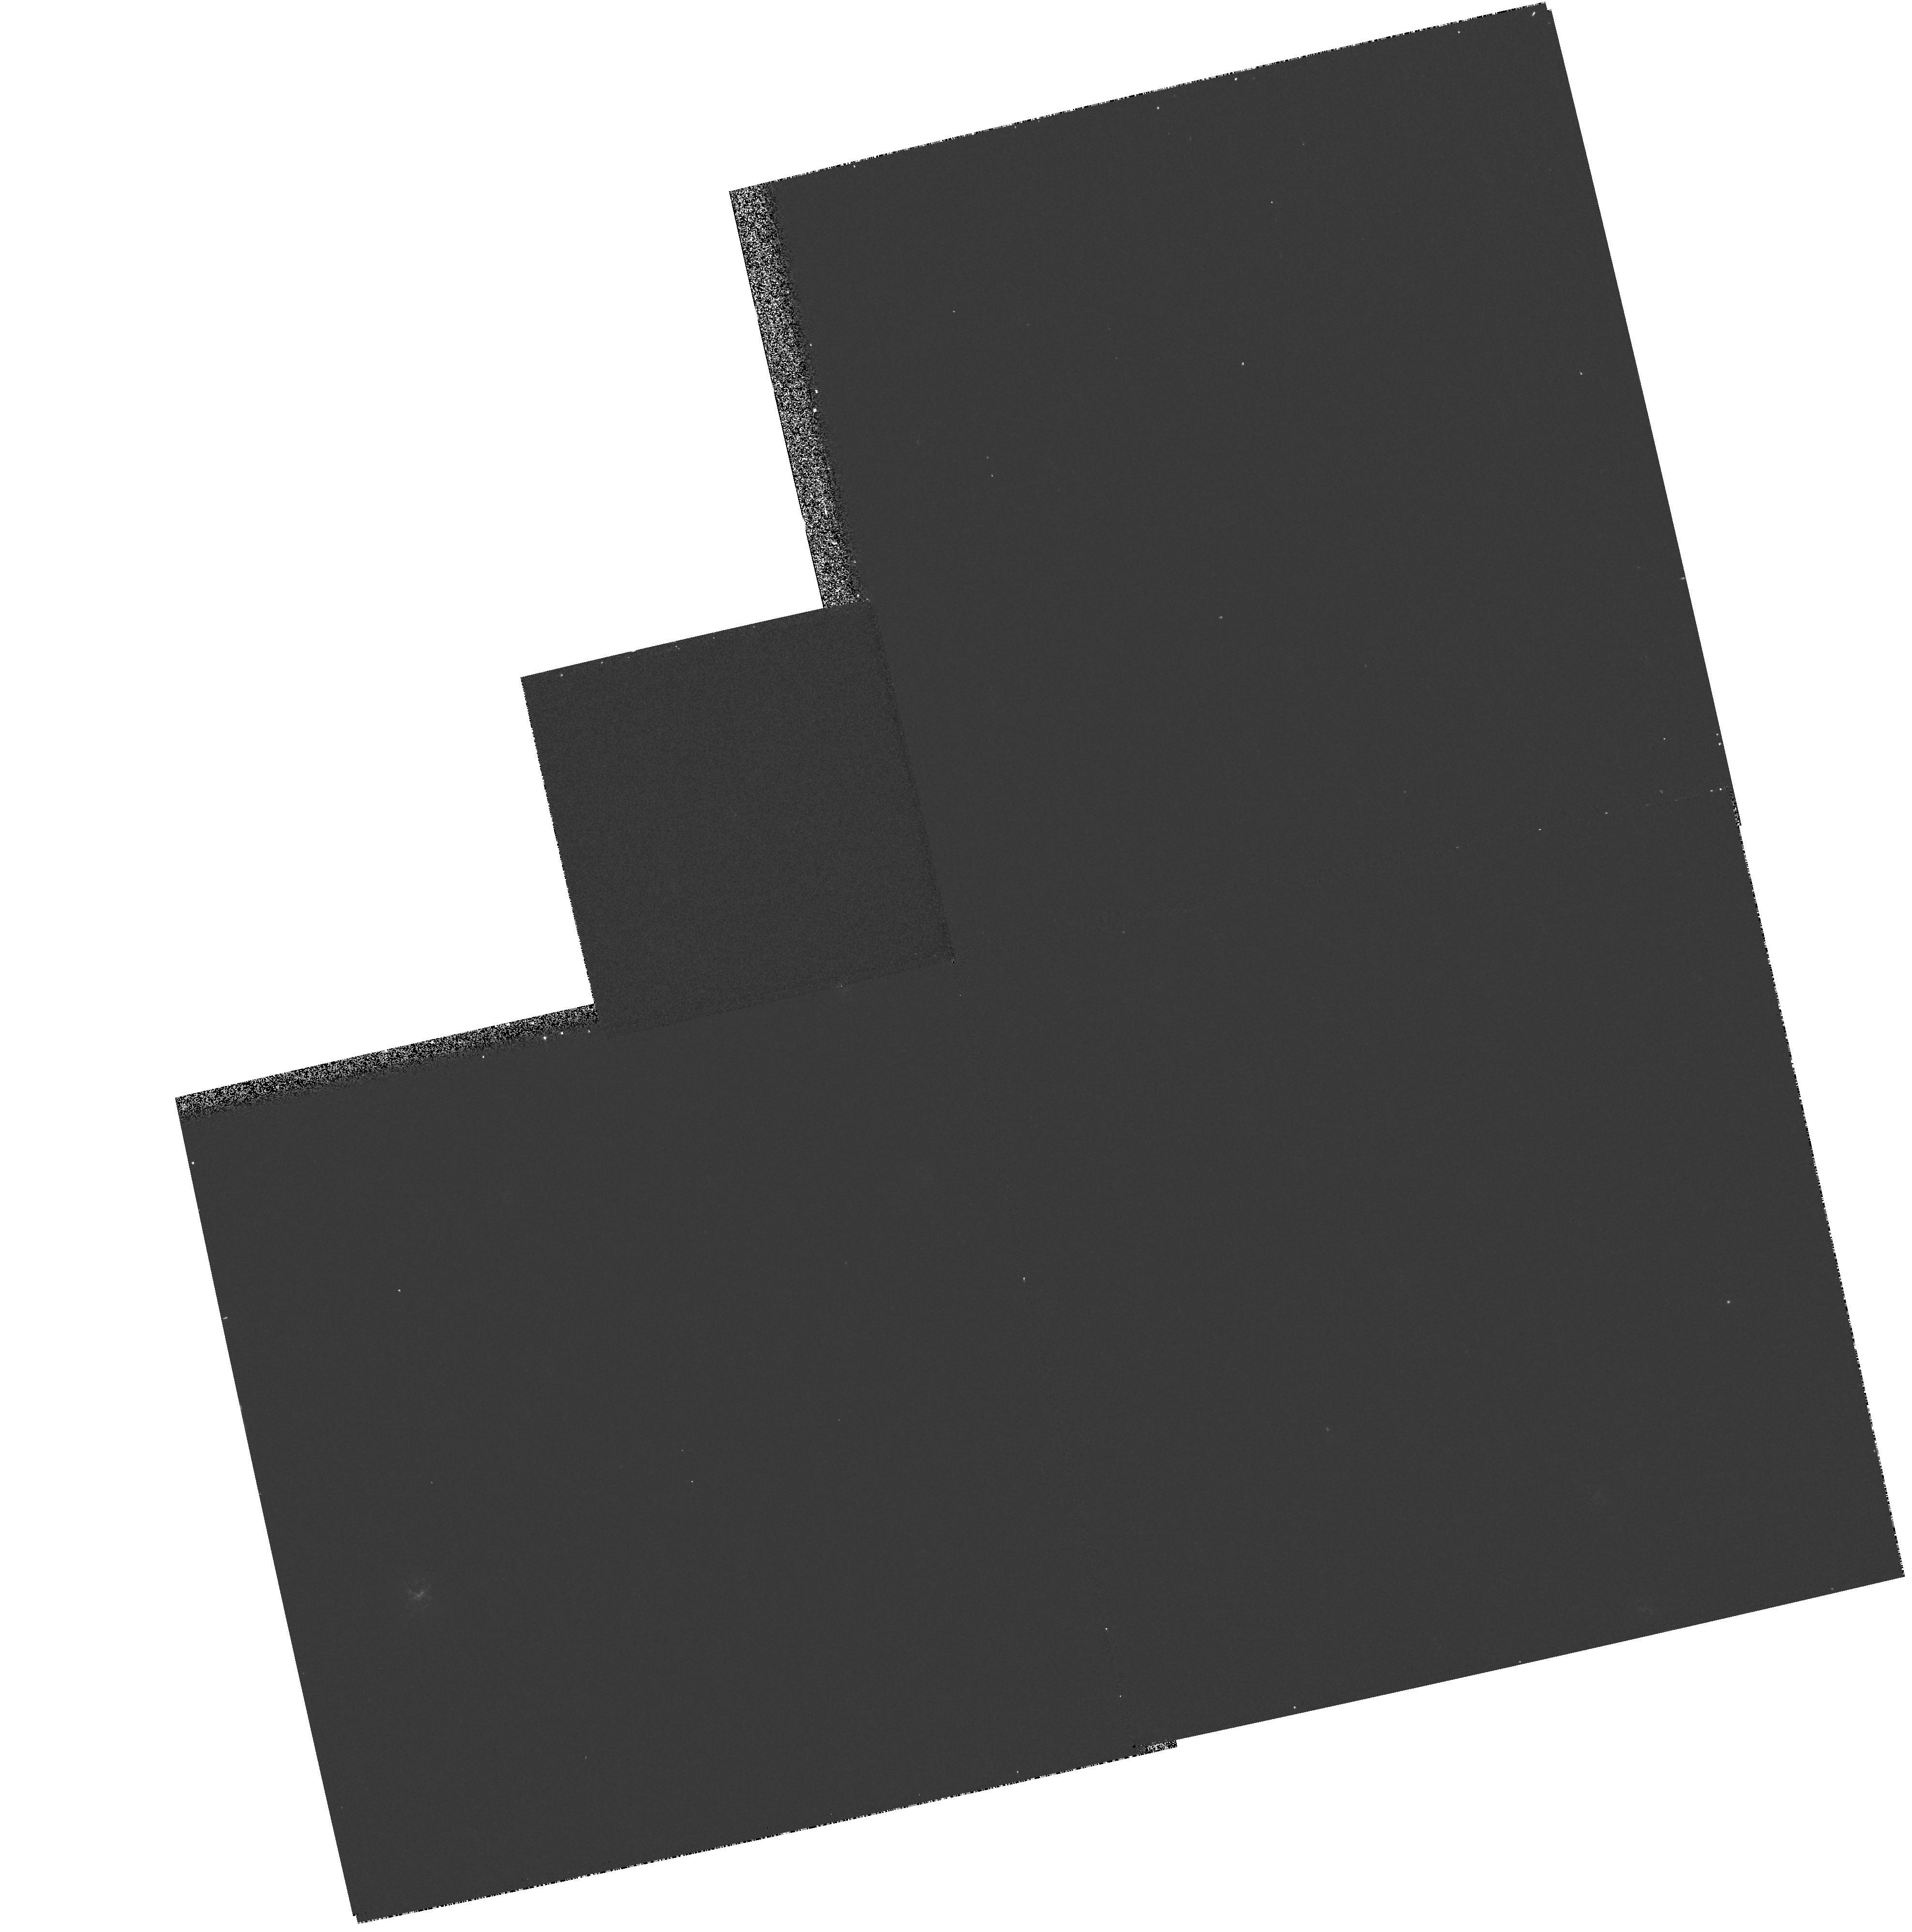
Target: V446-HER
Instrument: WFPC2/PC
Filter: F656N
Exposure: 5 min
Observation ID: hst_7386_02_wfpc2_pc_f656n_u43302

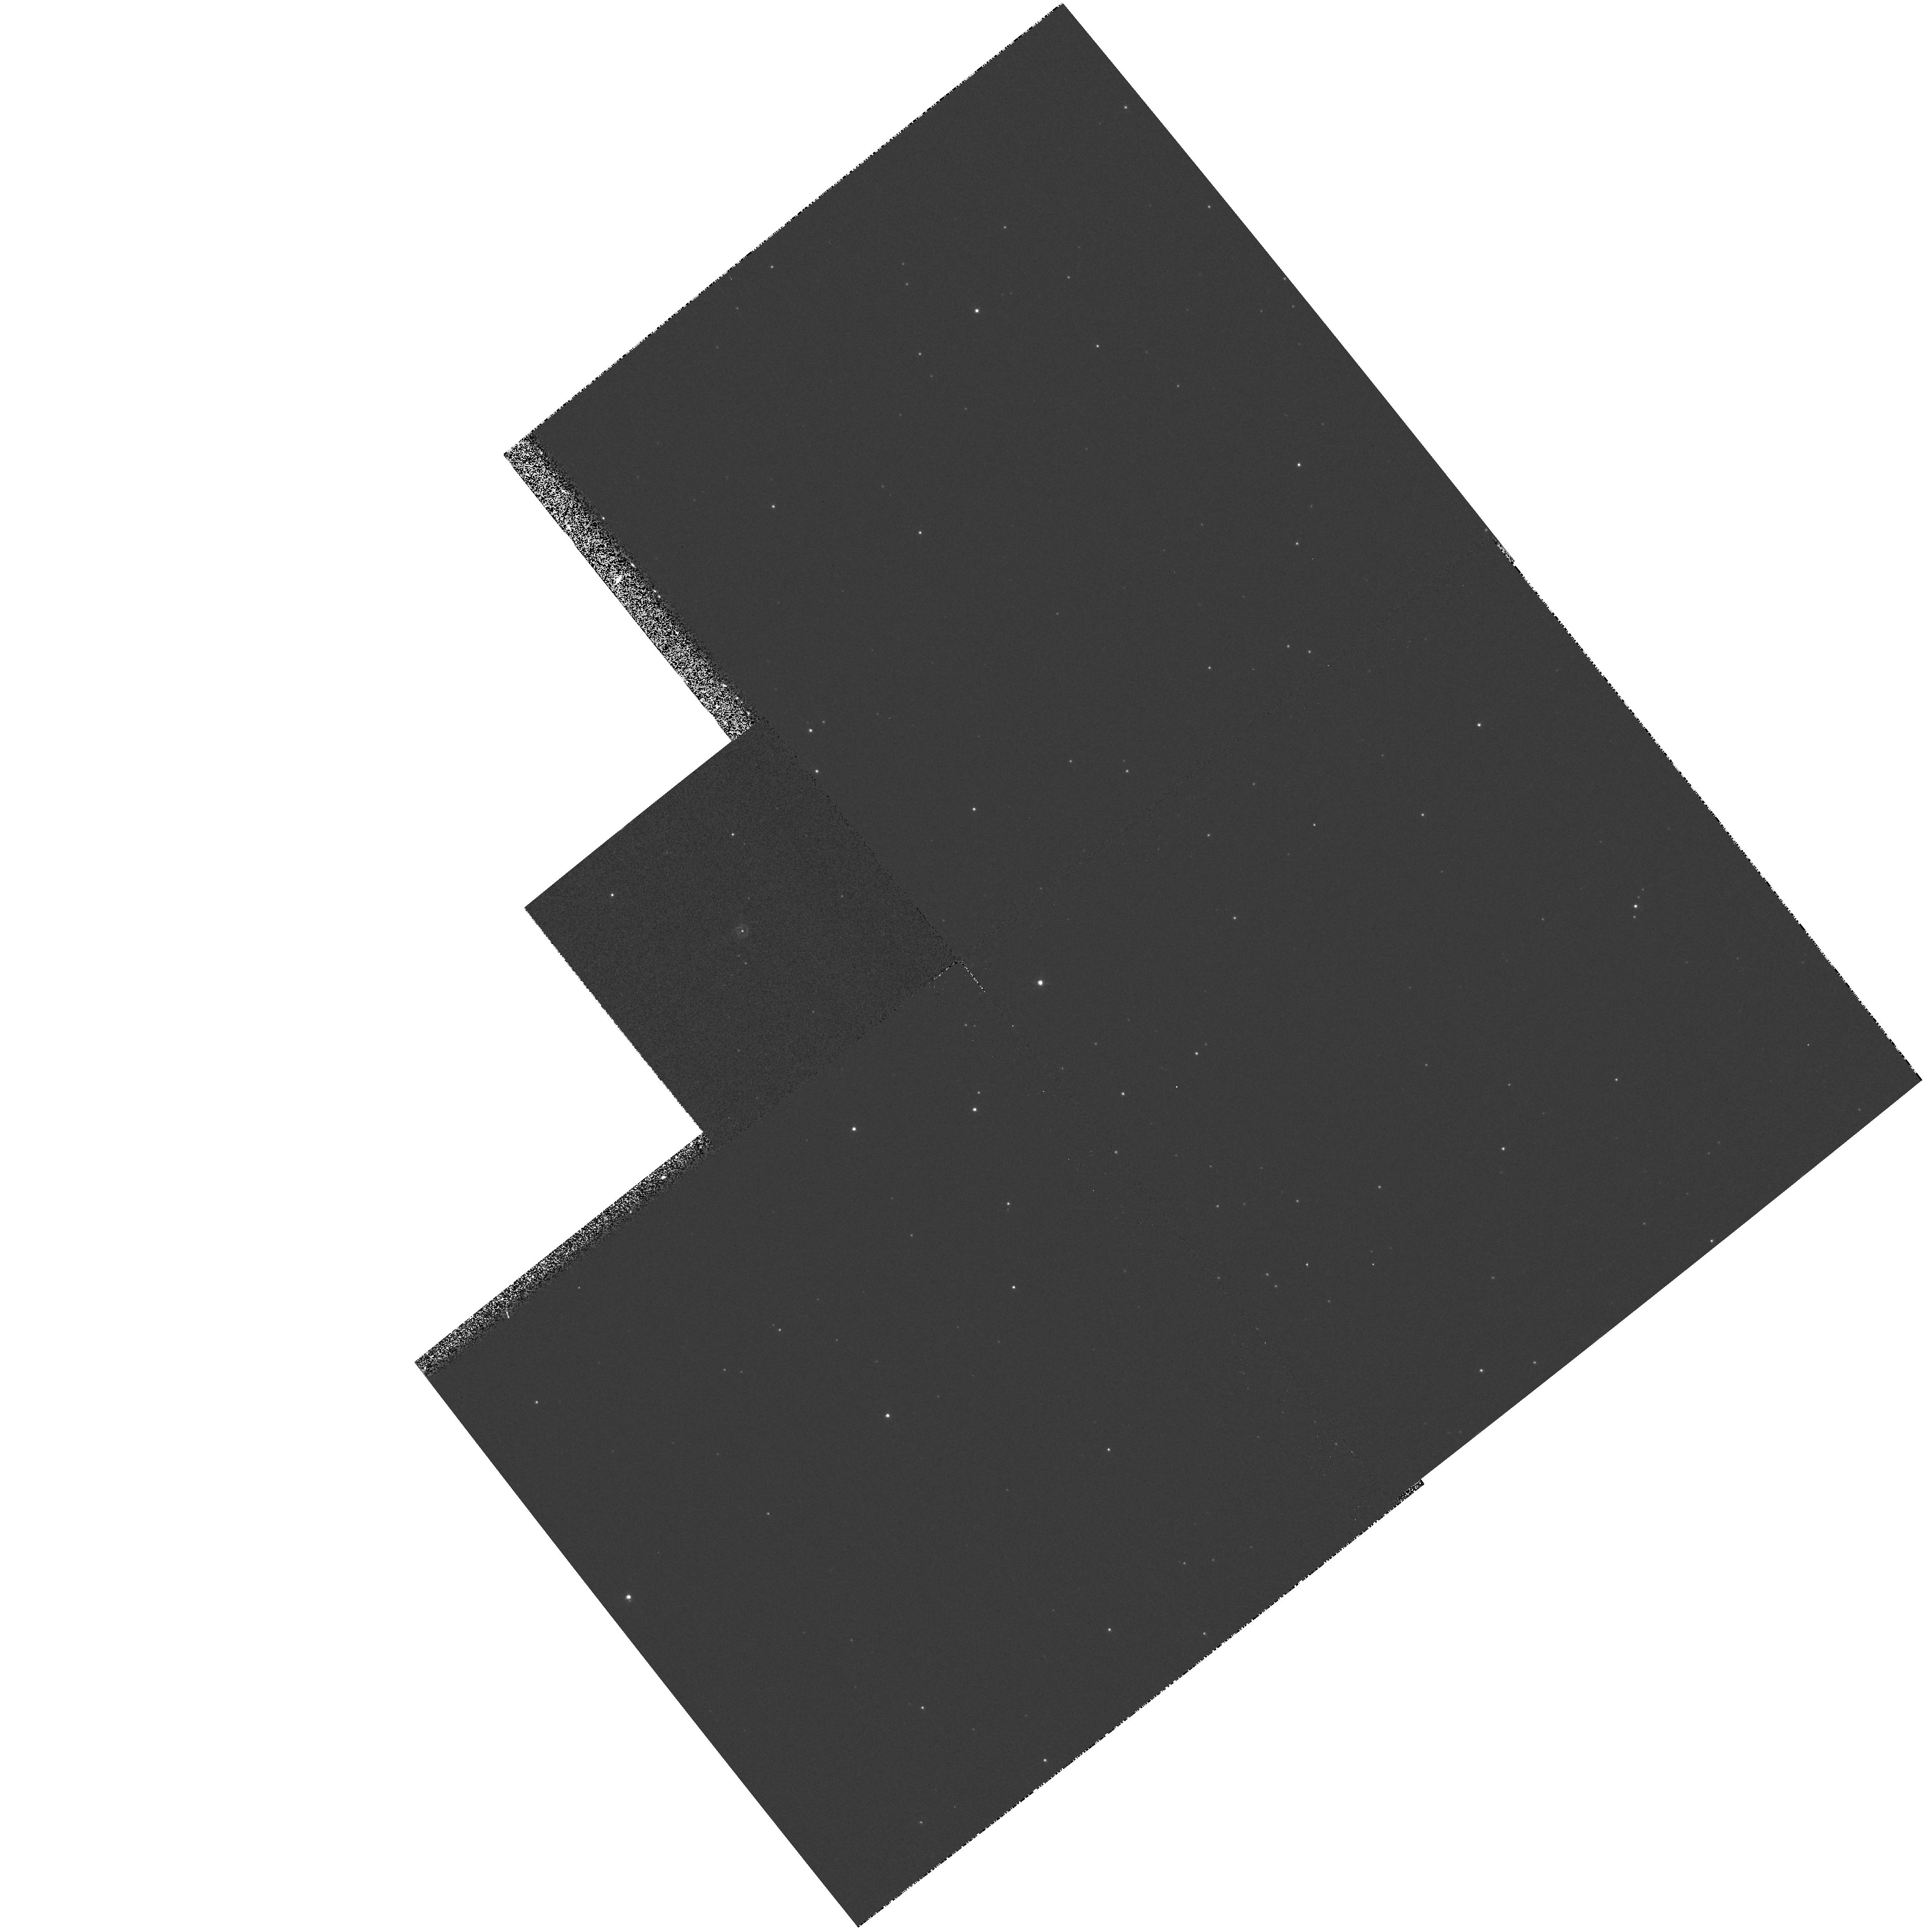
Target: V2290-OPH
Instrument: WFPC2/PC
Filter: F656N
Exposure: 5 min
Observation ID: hst_7386_16_wfpc2_pc_f656n_u43316

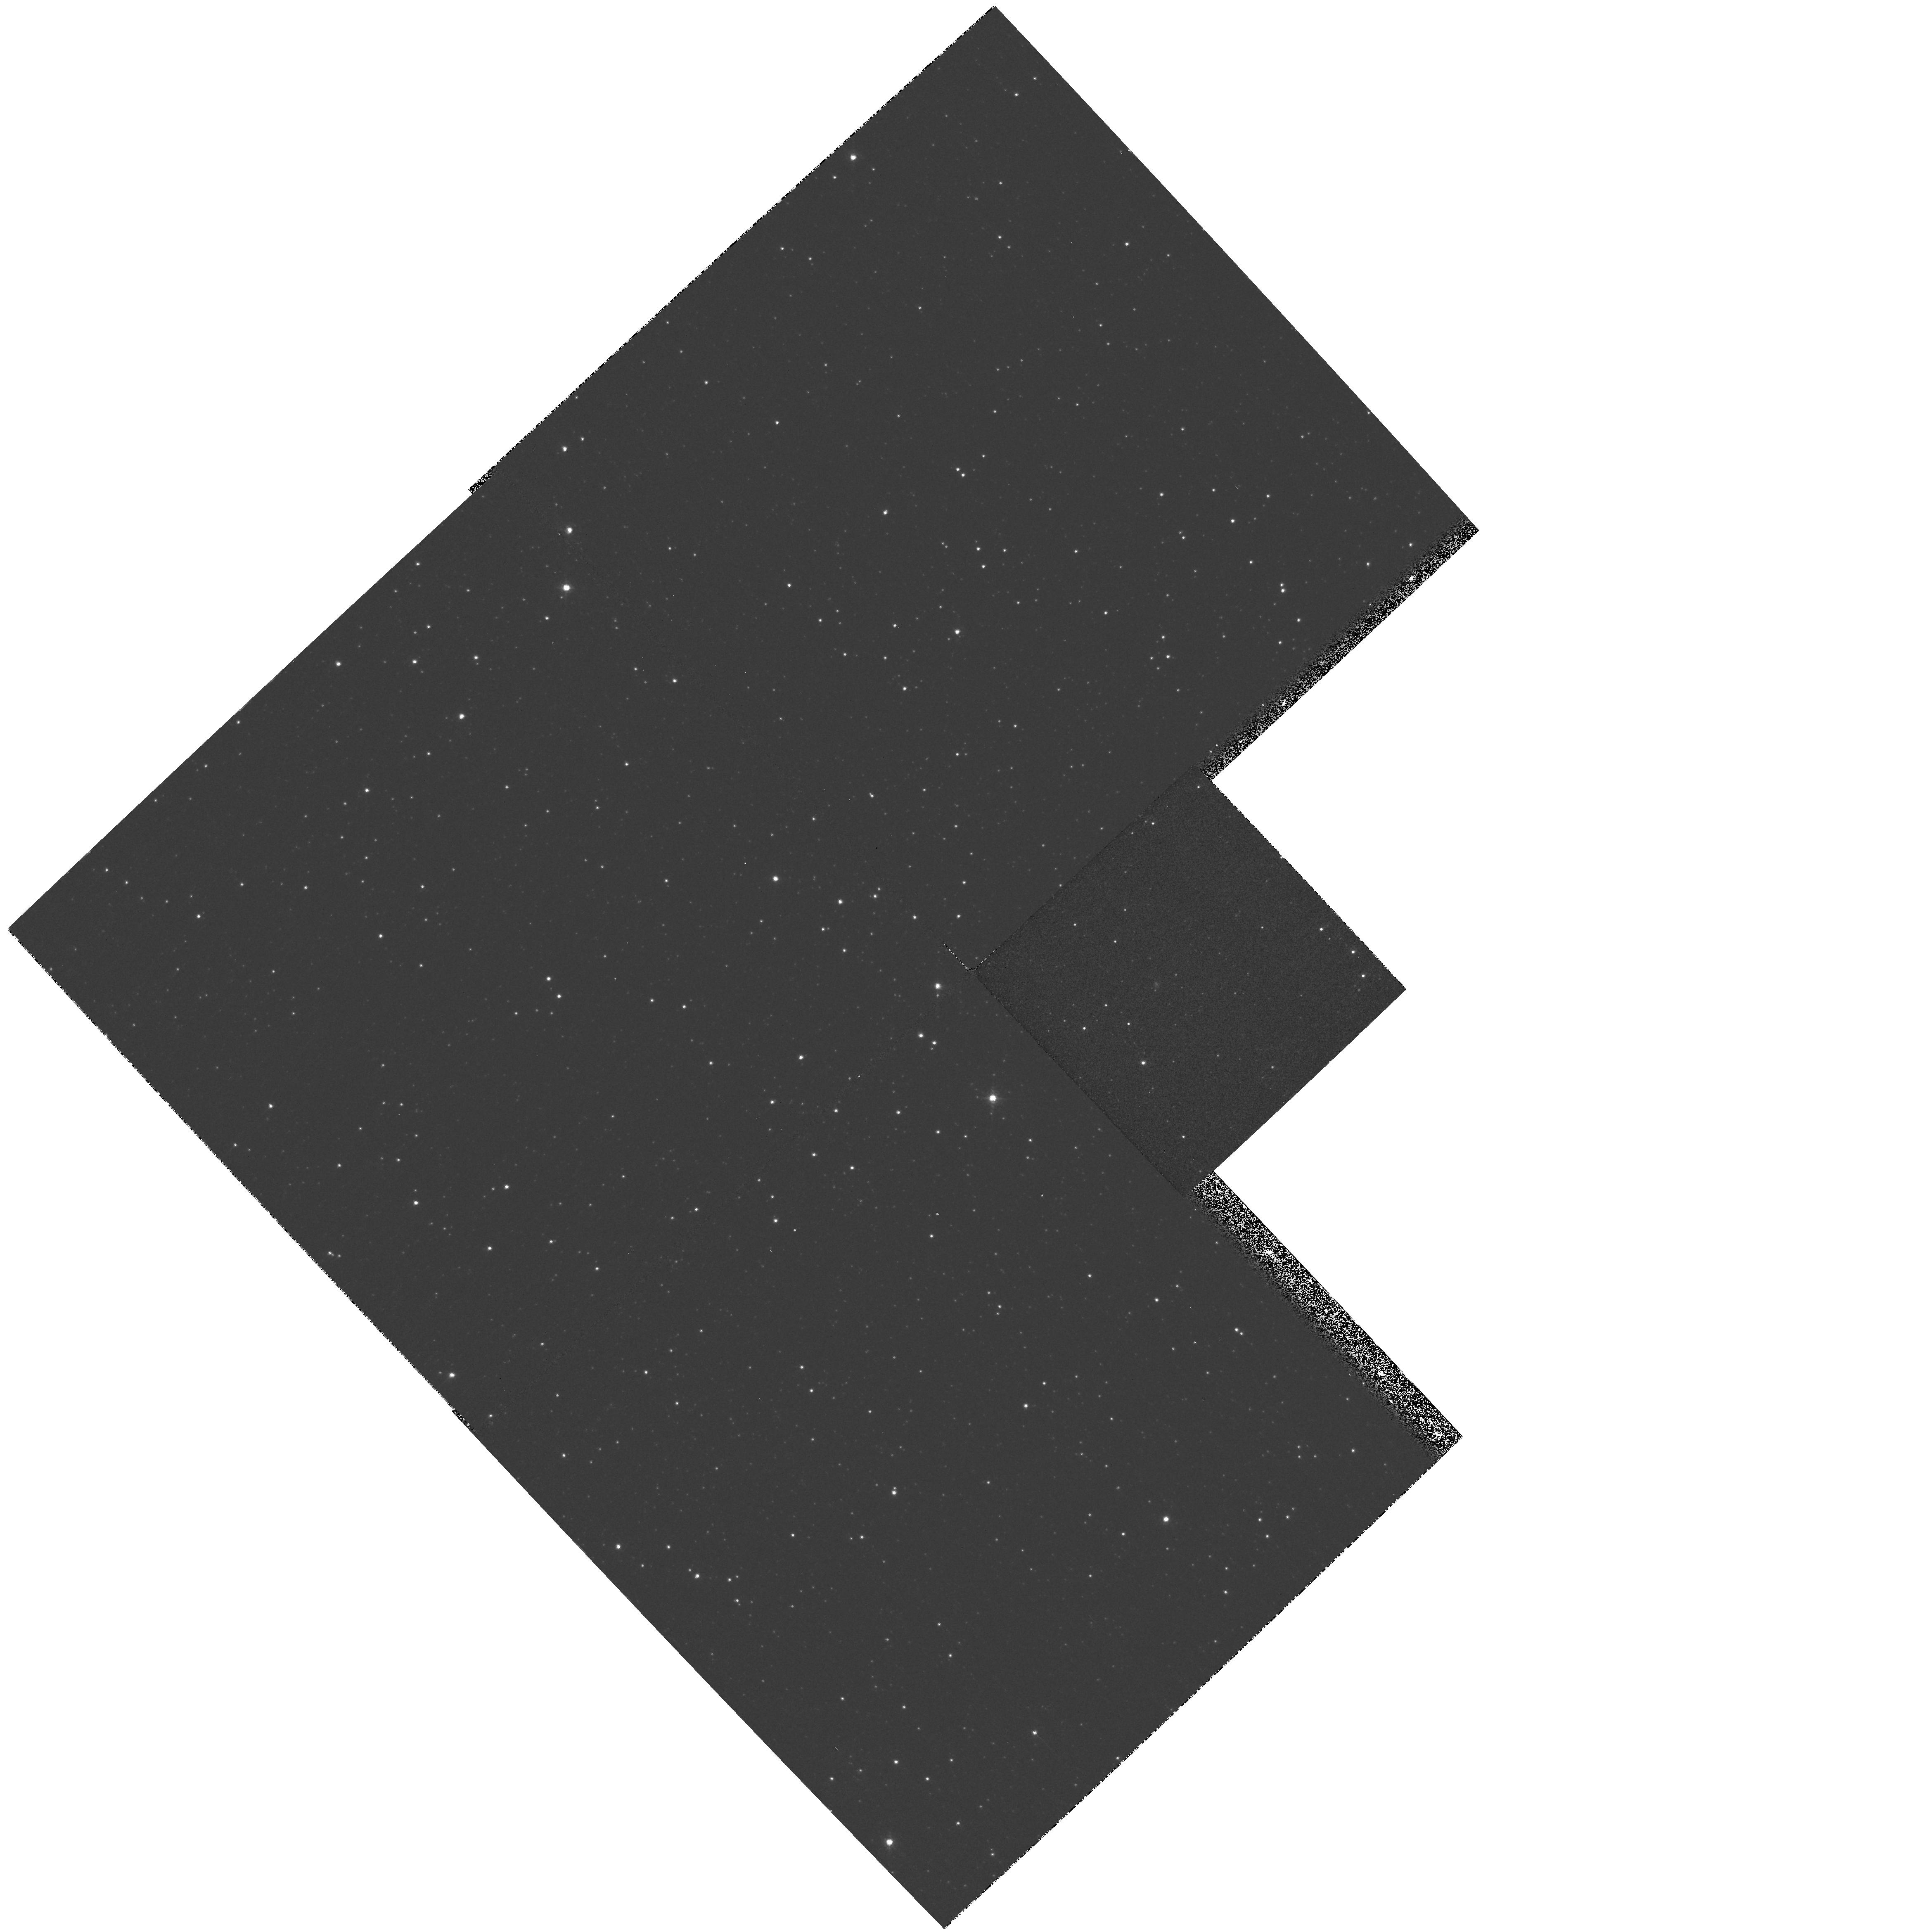
Target: V2214-OPH
Instrument: WFPC2/PC
Filter: F656N
Exposure: 5 min
Observation ID: hst_7386_13_wfpc2_pc_f656n_u43313

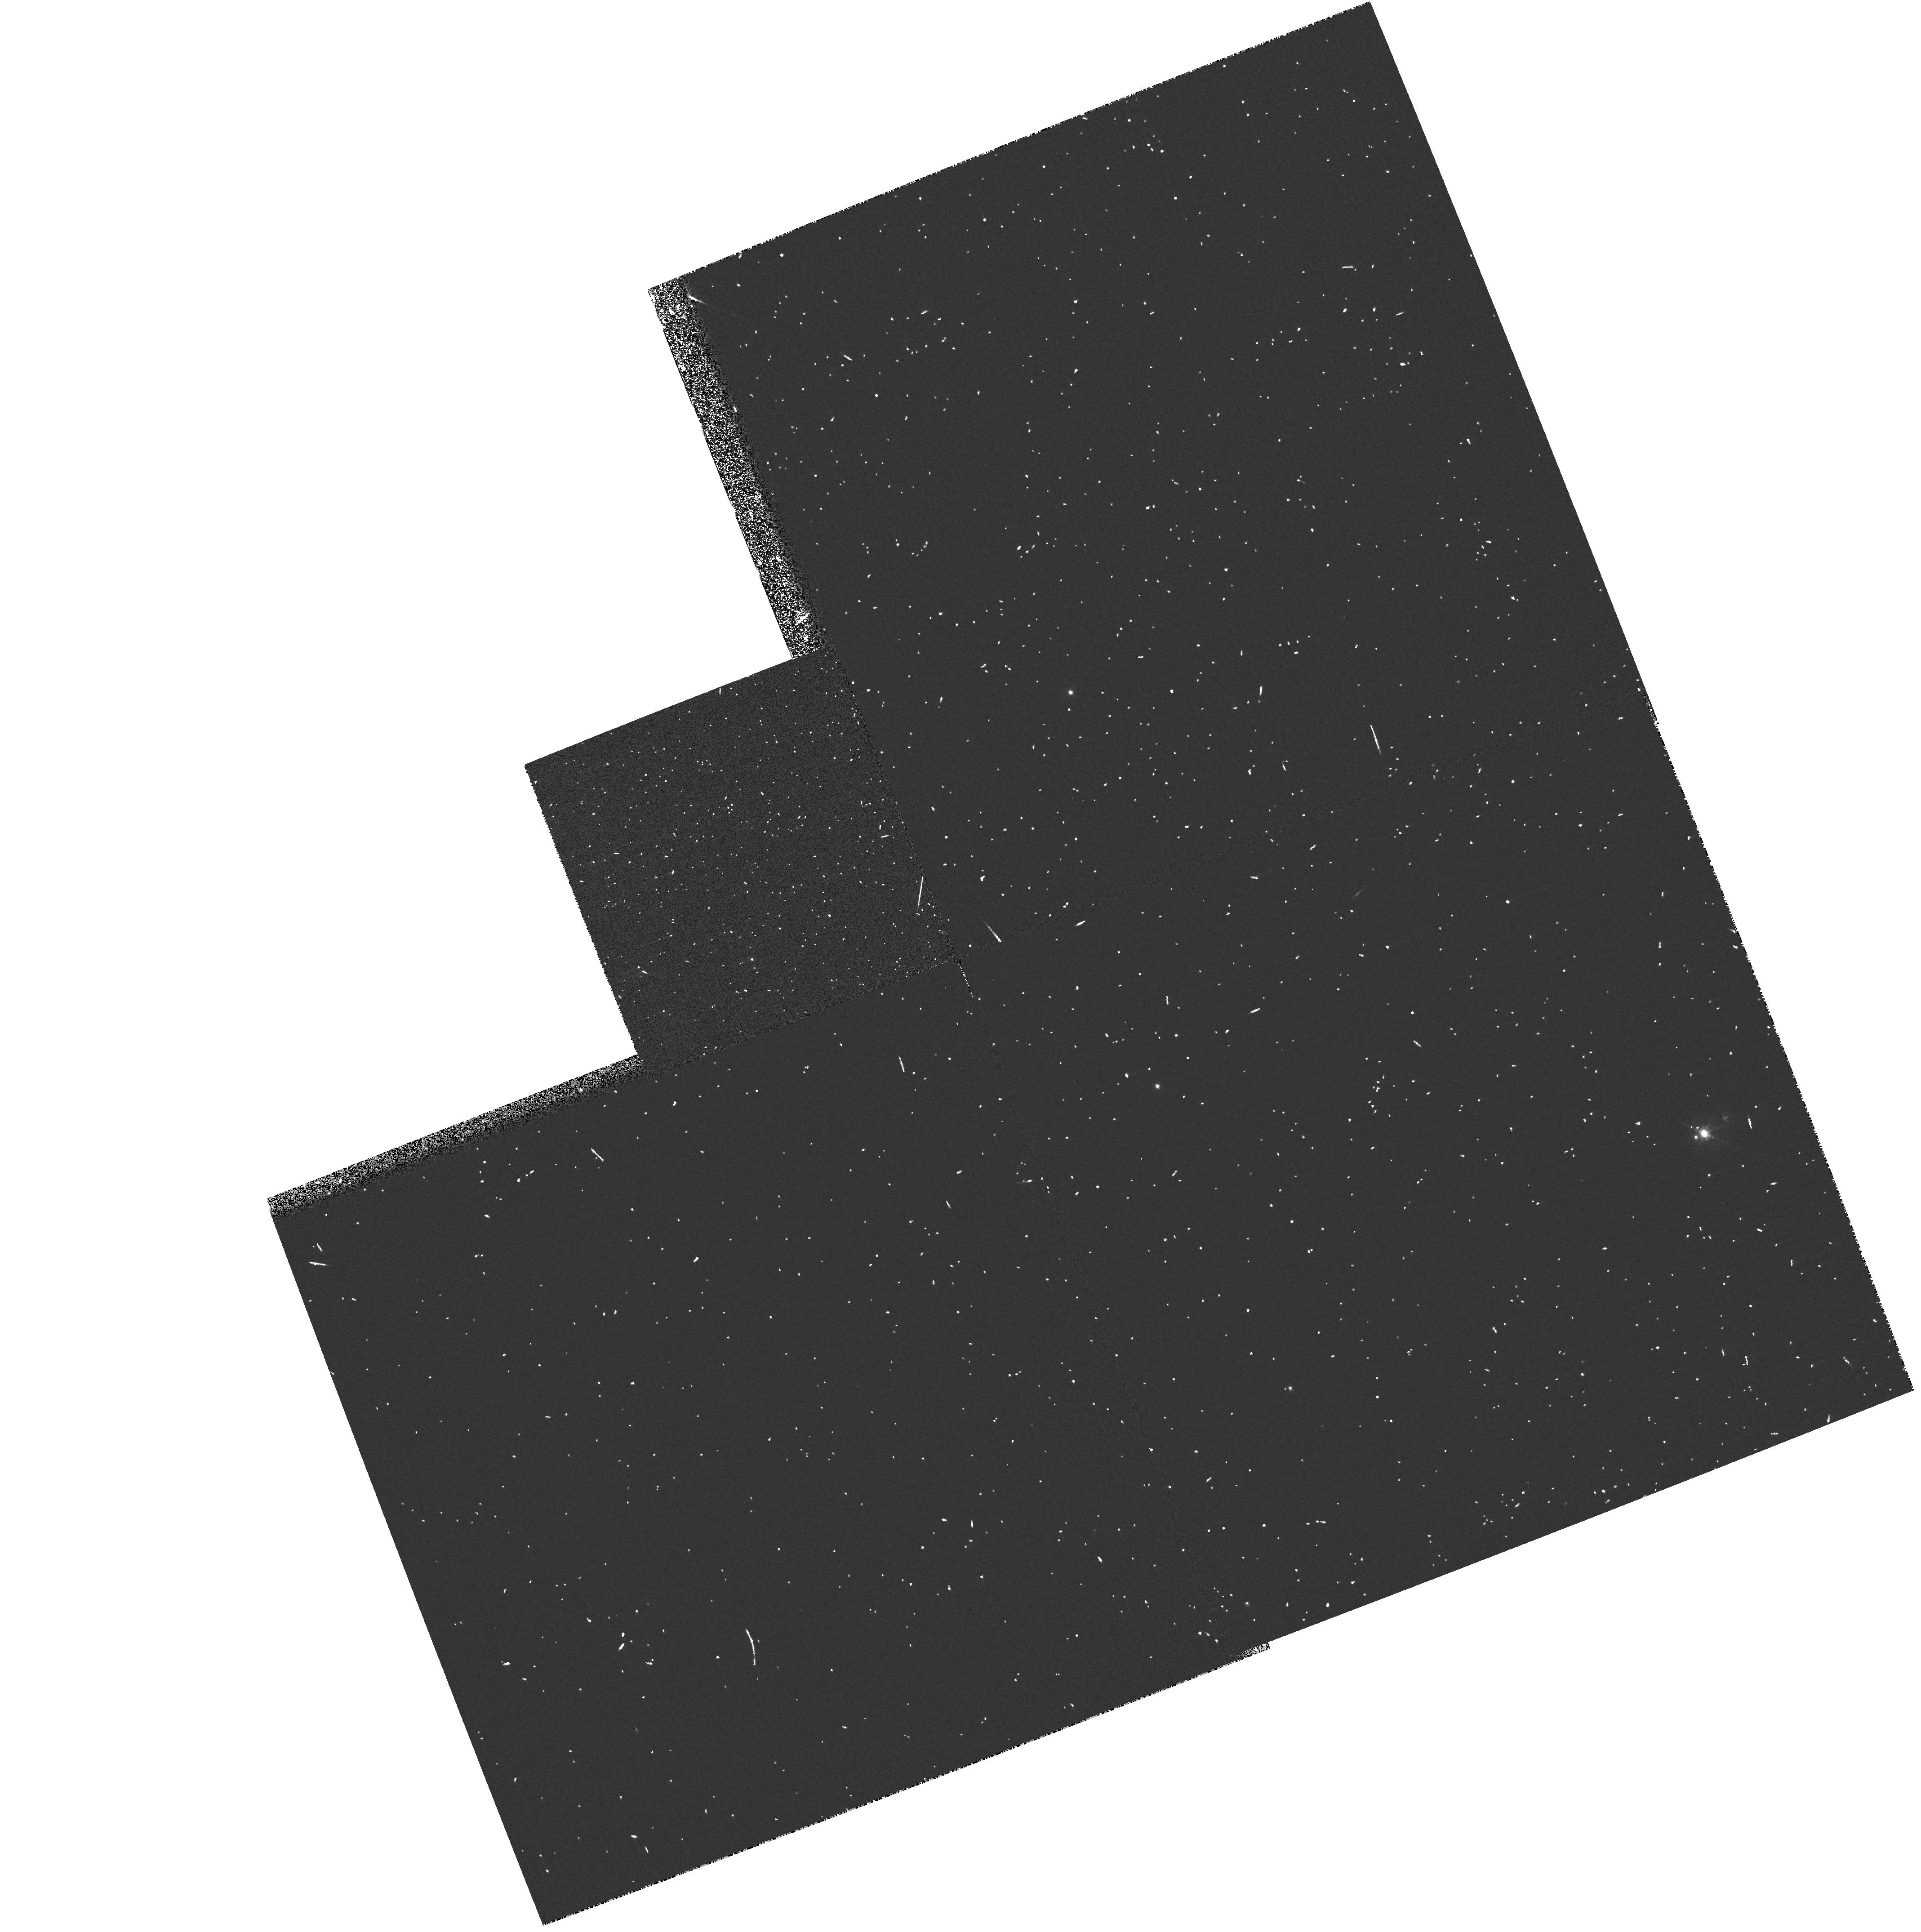
Target: V992-SCO
Instrument: WFPC2/PC
Filter: F502N
Exposure: 2 min
Observation ID: hst_7386_40_wfpc2_pc_f502n_u43340

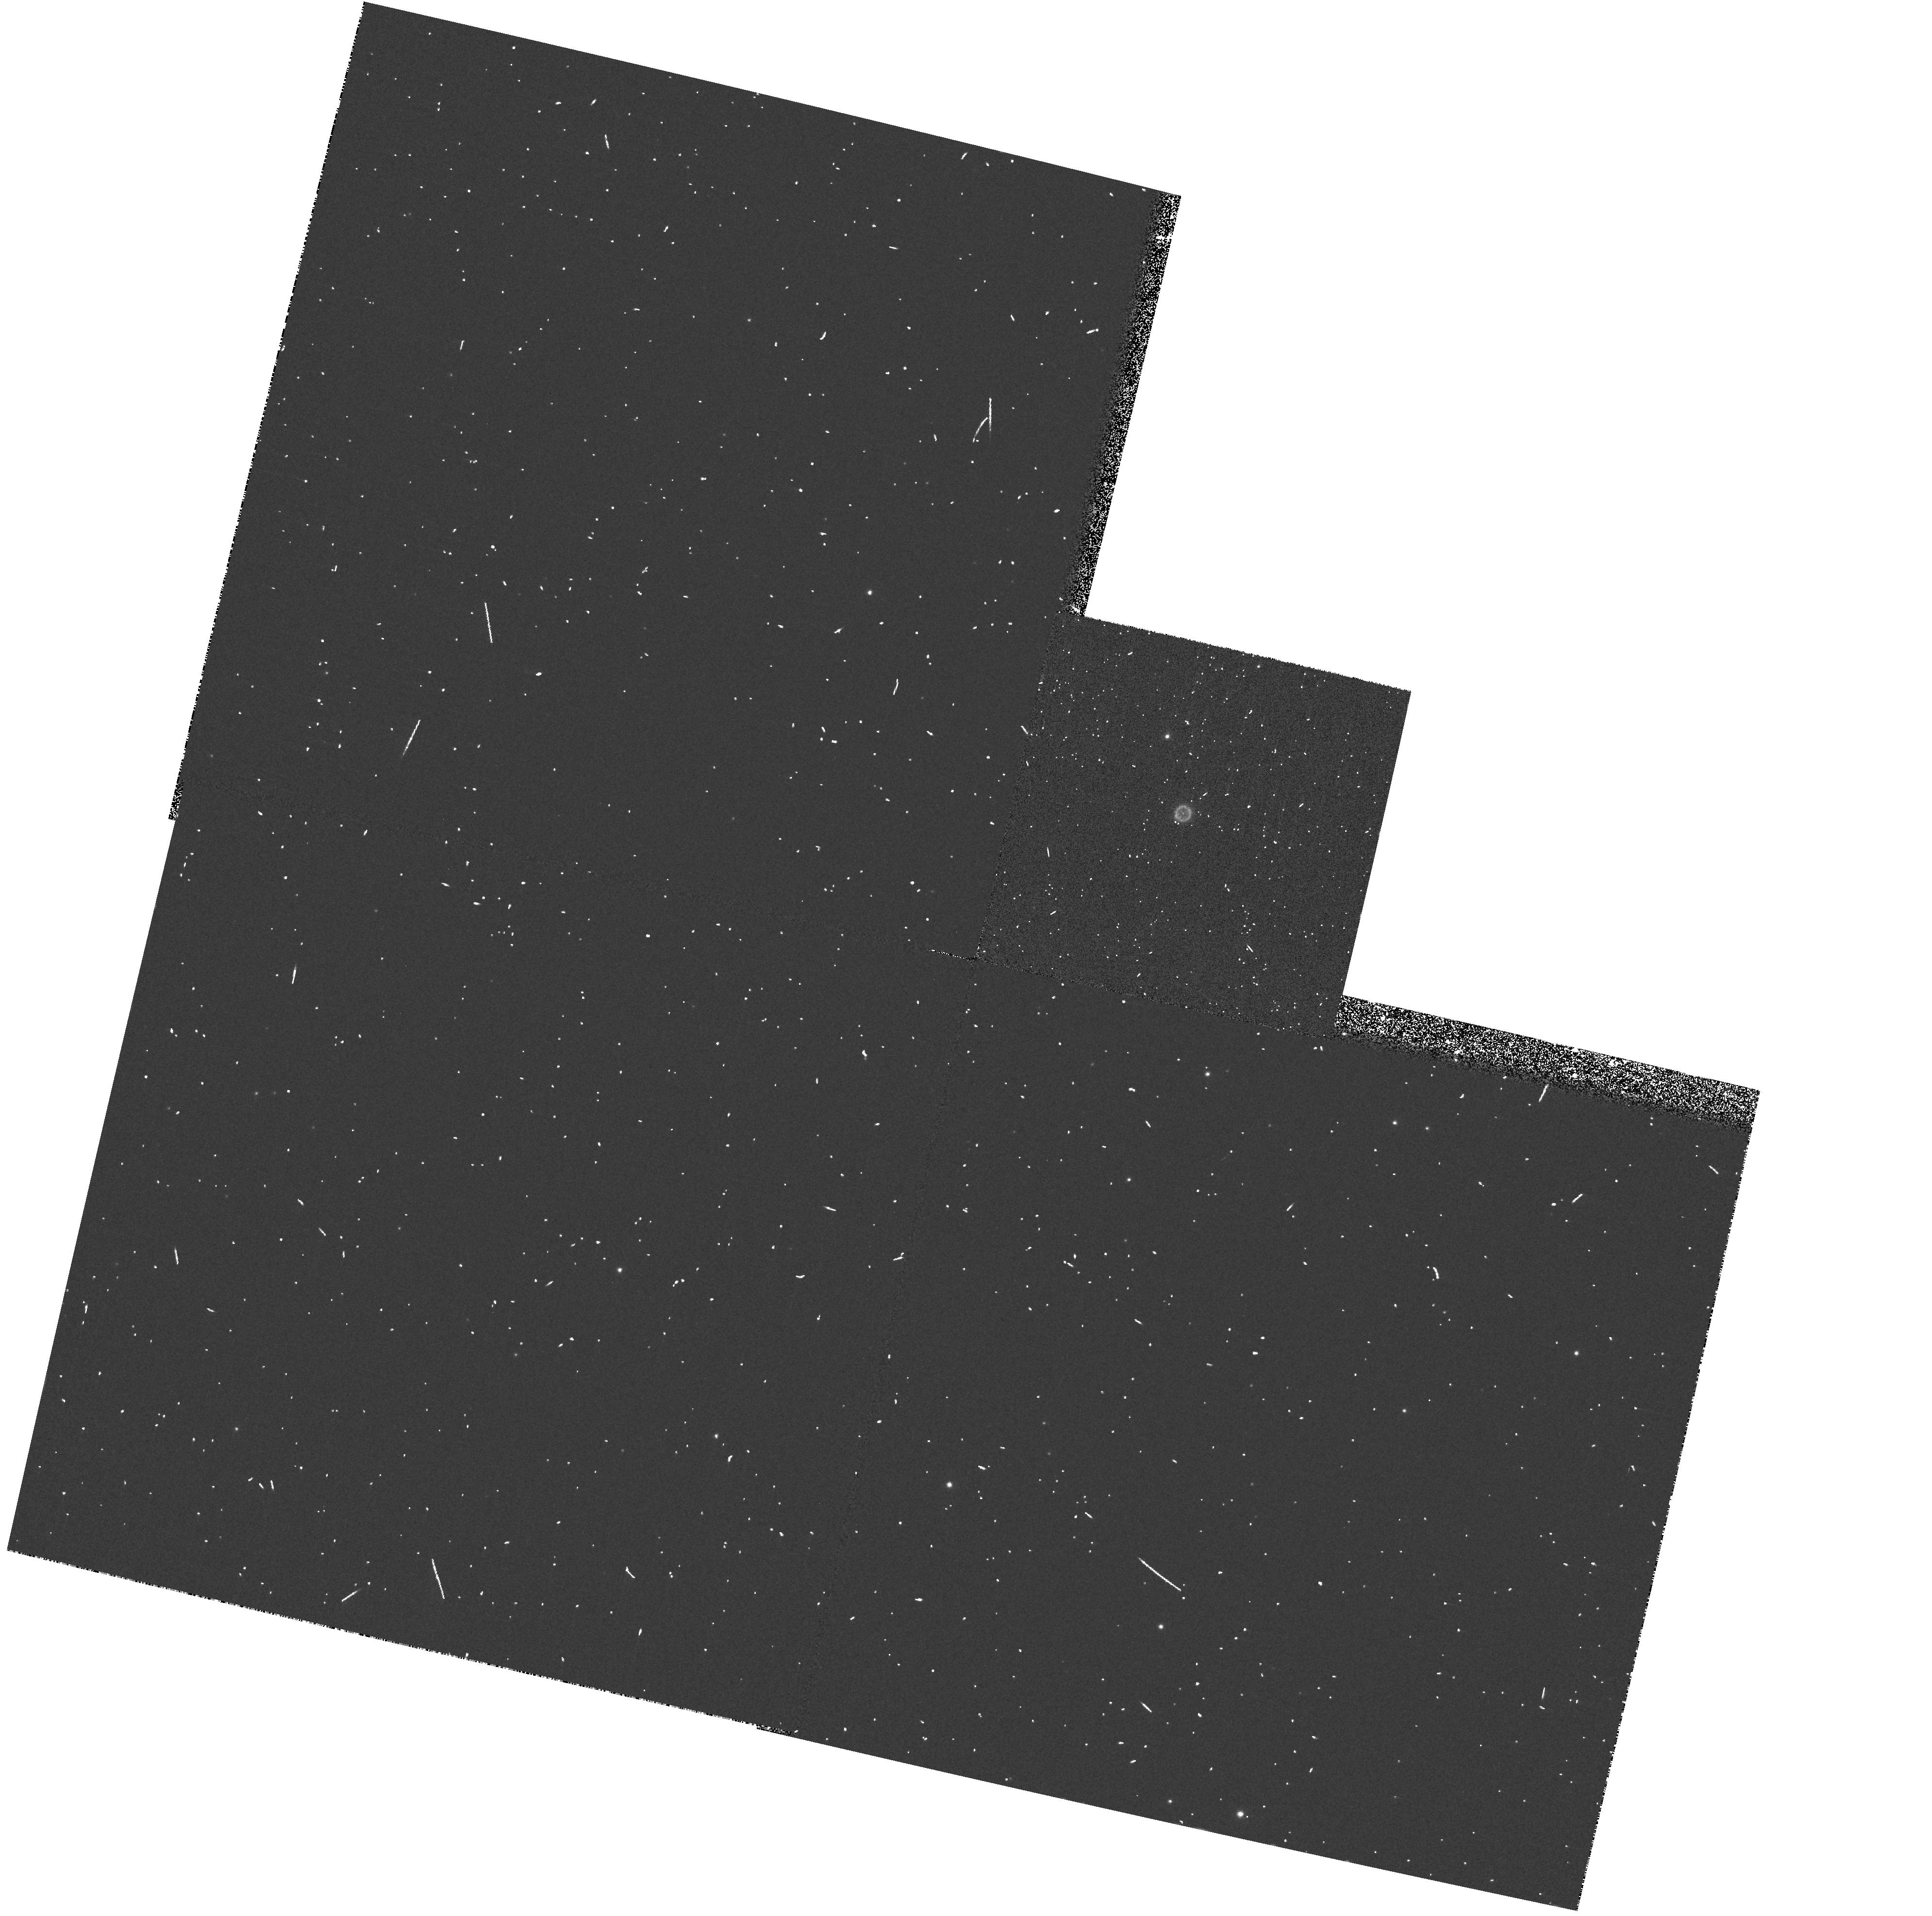
Target: V2264-OPH
Instrument: WFPC2/PC
Filter: F656N
Exposure: 2 min
Observation ID: hst_7386_15_wfpc2_pc_f656n_u43315

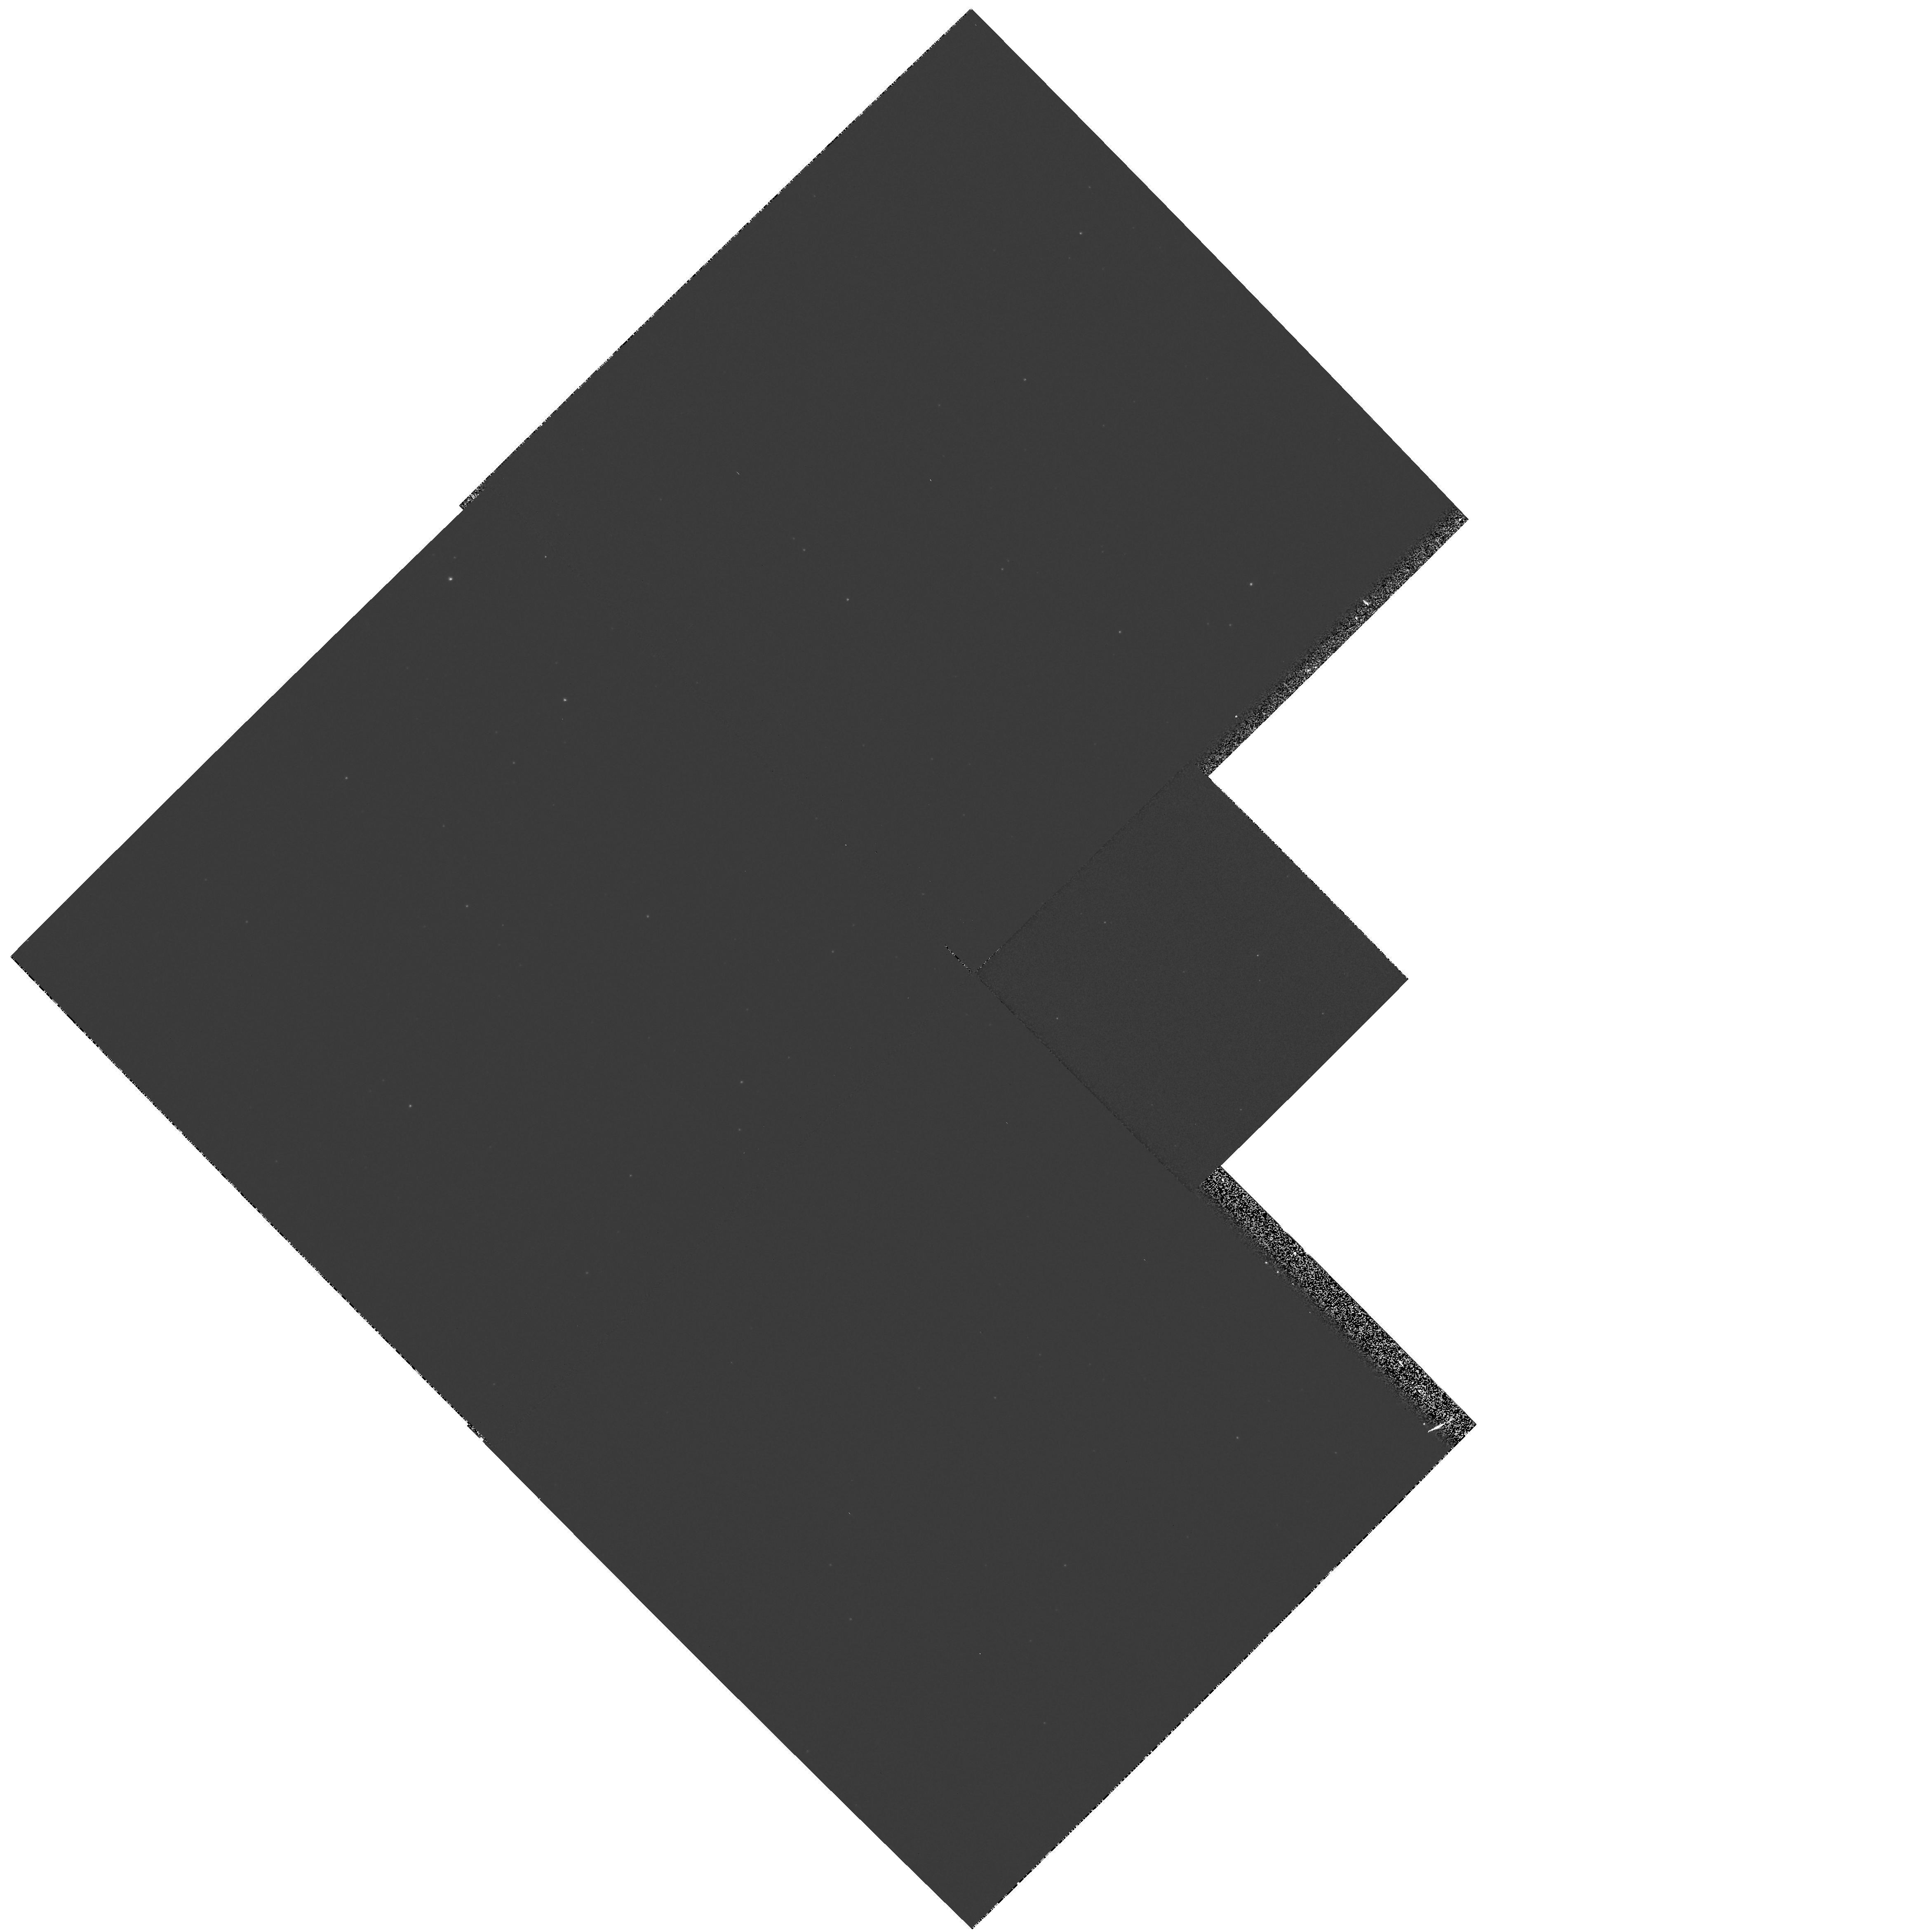
Target: NOVA-CIR-1995
Instrument: WFPC2/PC
Filter: F469N
Exposure: 3 min
Observation ID: hst_7386_49_wfpc2_pc_f469n_u43349

A Snapshot Survey of Nova Shells (PI: Ringwald, Fred)

We propose to carry out a Snapshot survey of recent novae, to detect and measure their expanding gaseous shells. The survey will obtain narrow-band images in the light of HAlpha and other strong emission lines of 43 recent Galactic novae. This should more than double the number of known resolved nova shells, and provide insight into the hydrodynamics of common envelope evolution, by correlating the degree of the shells' ellipticities with the decay times of the novae. It will trace the distribution of hot and cool gas in the nova shells, and show their degree of inhomogeneity on both large and small scales. It will also help to find the distances to the novae, useful in modeling their accretion disks, and in providing an independent check of the extragalactic distance scale.